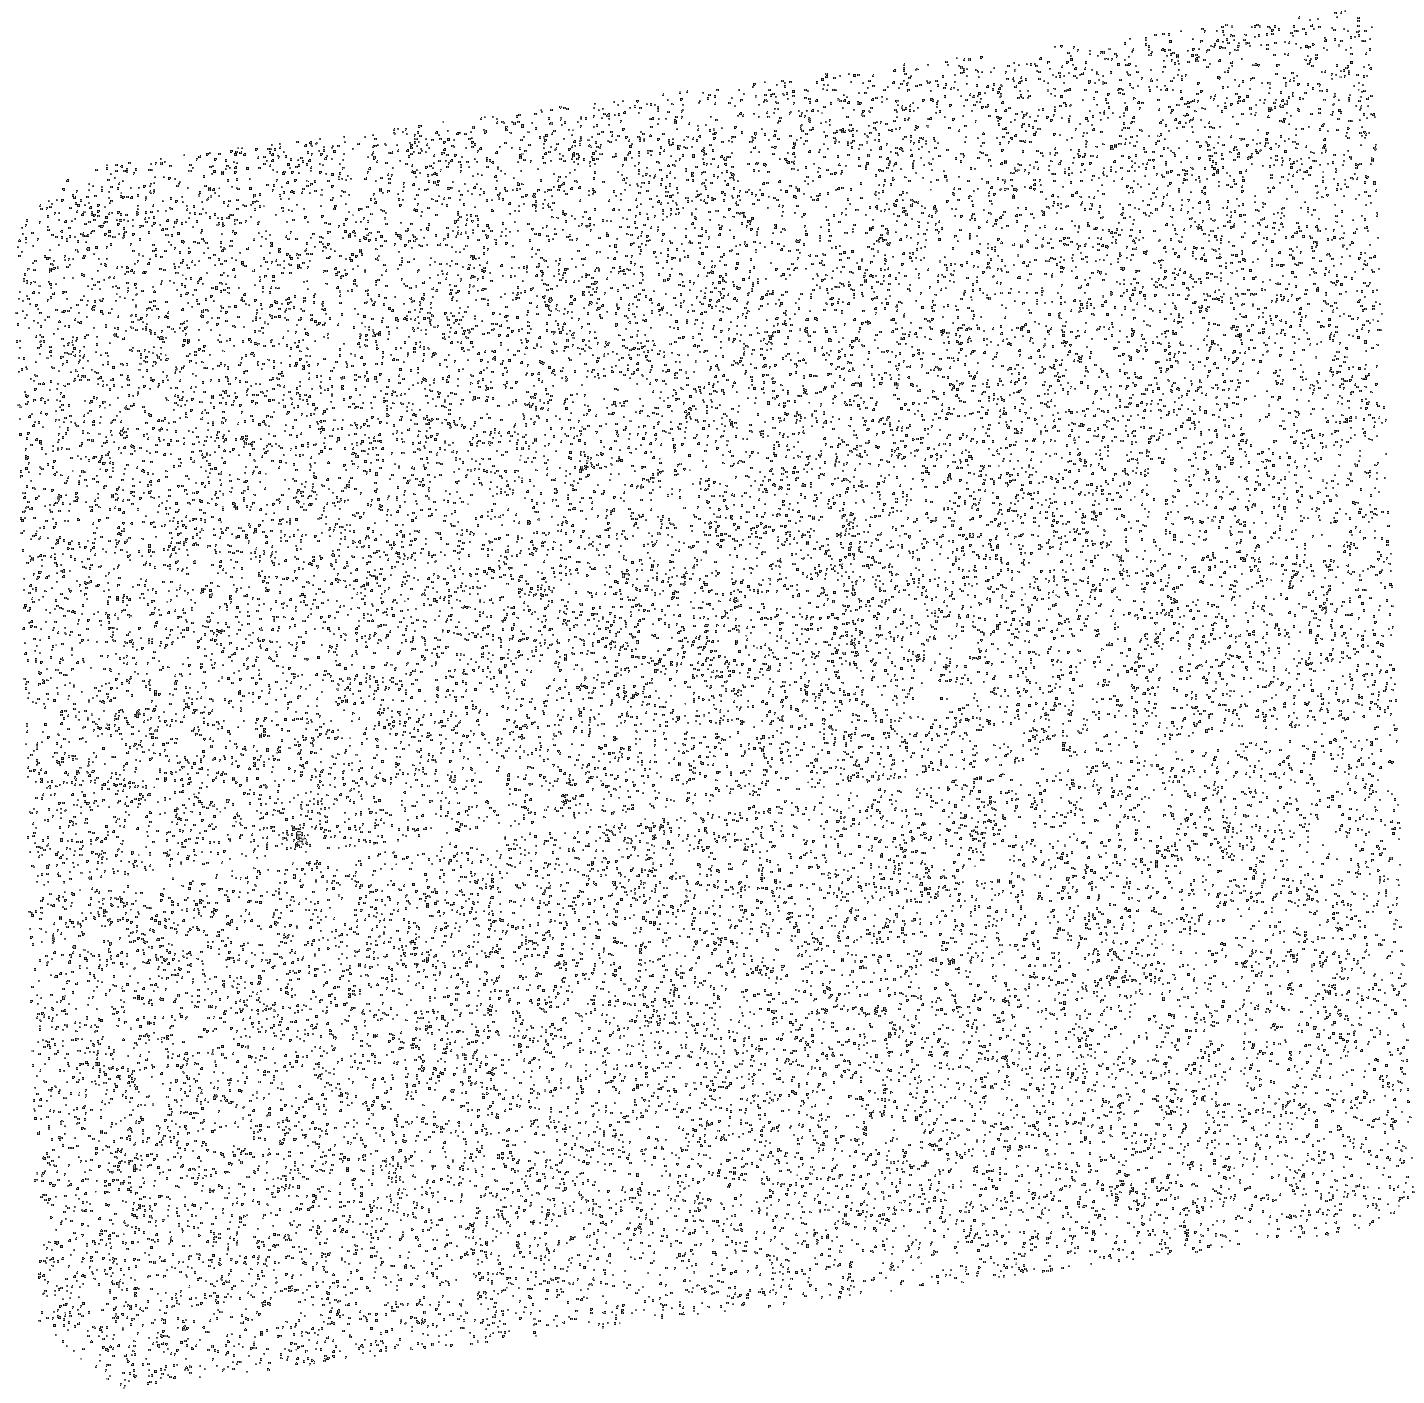
Target: PSR-J2124-3358. Instrument: ACS/SBC. Filter: F140LP. Exposure: 20 min. Observation ID: hst_13783_08_acs_sbc_f140lp_jcko08

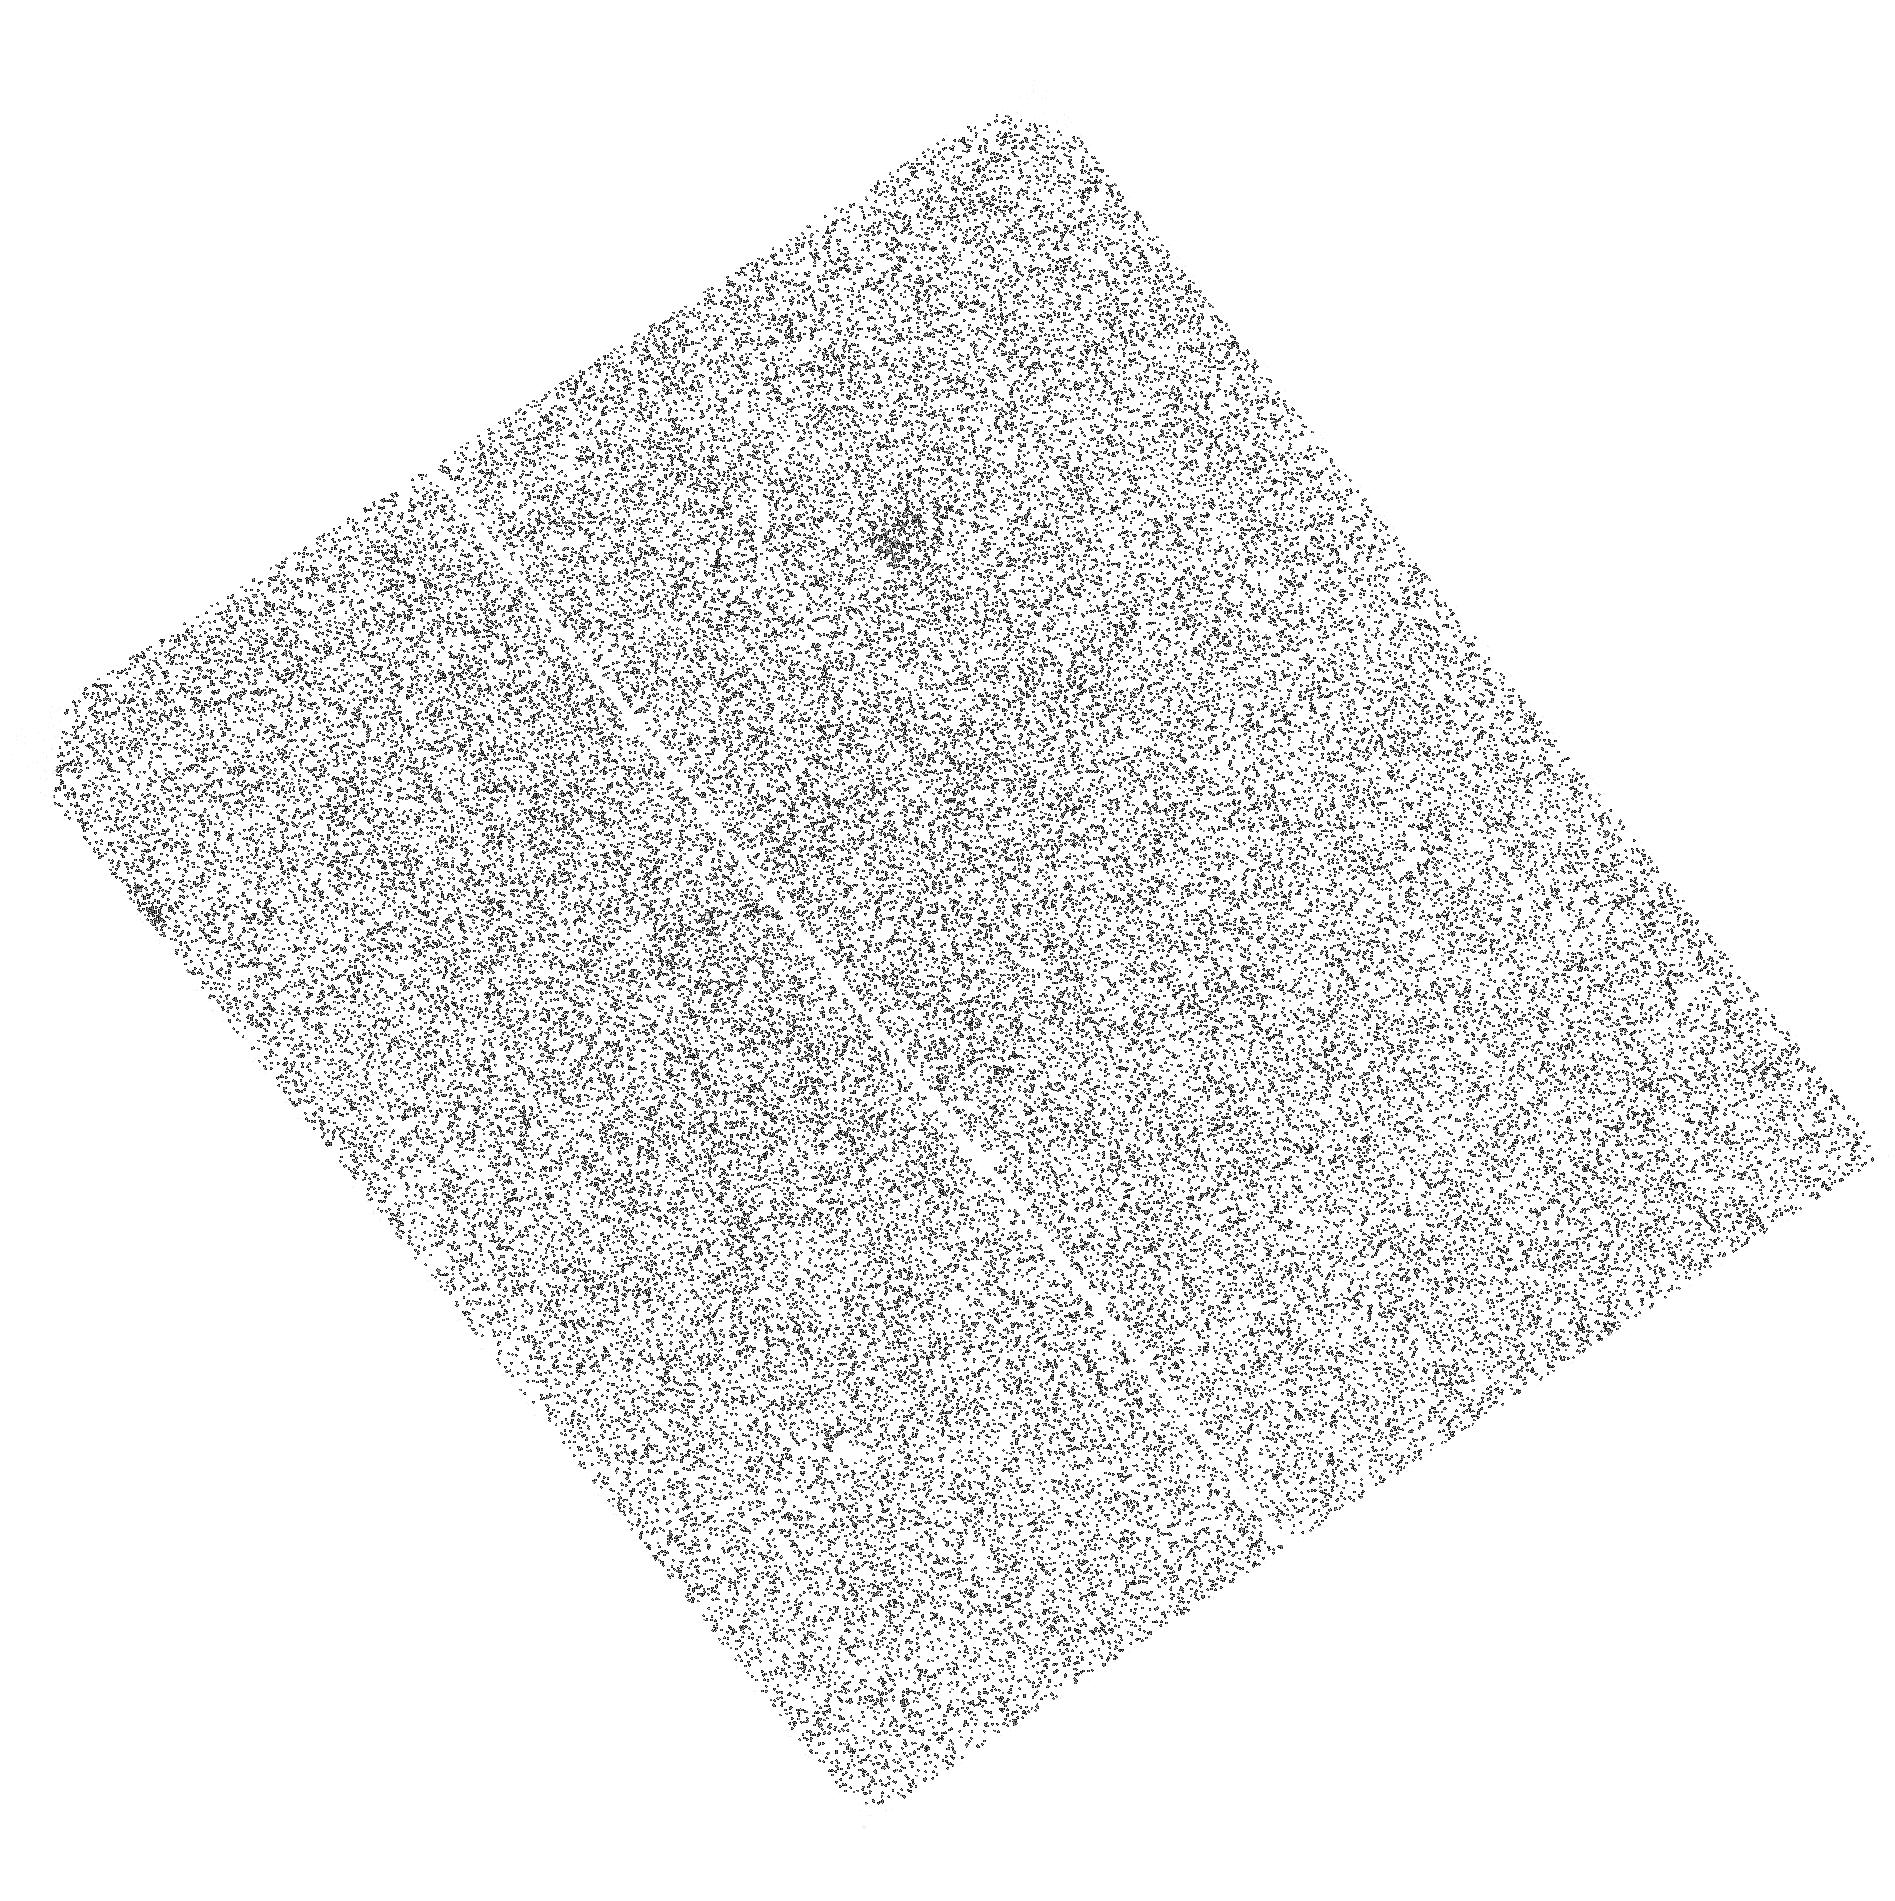
Target: PSR-J2144-3933. Instrument: ACS/SBC. Filter: F125LP. Exposure: 1 h. Observation ID: hst_13783_06_acs_sbc_f125lp_jcko06

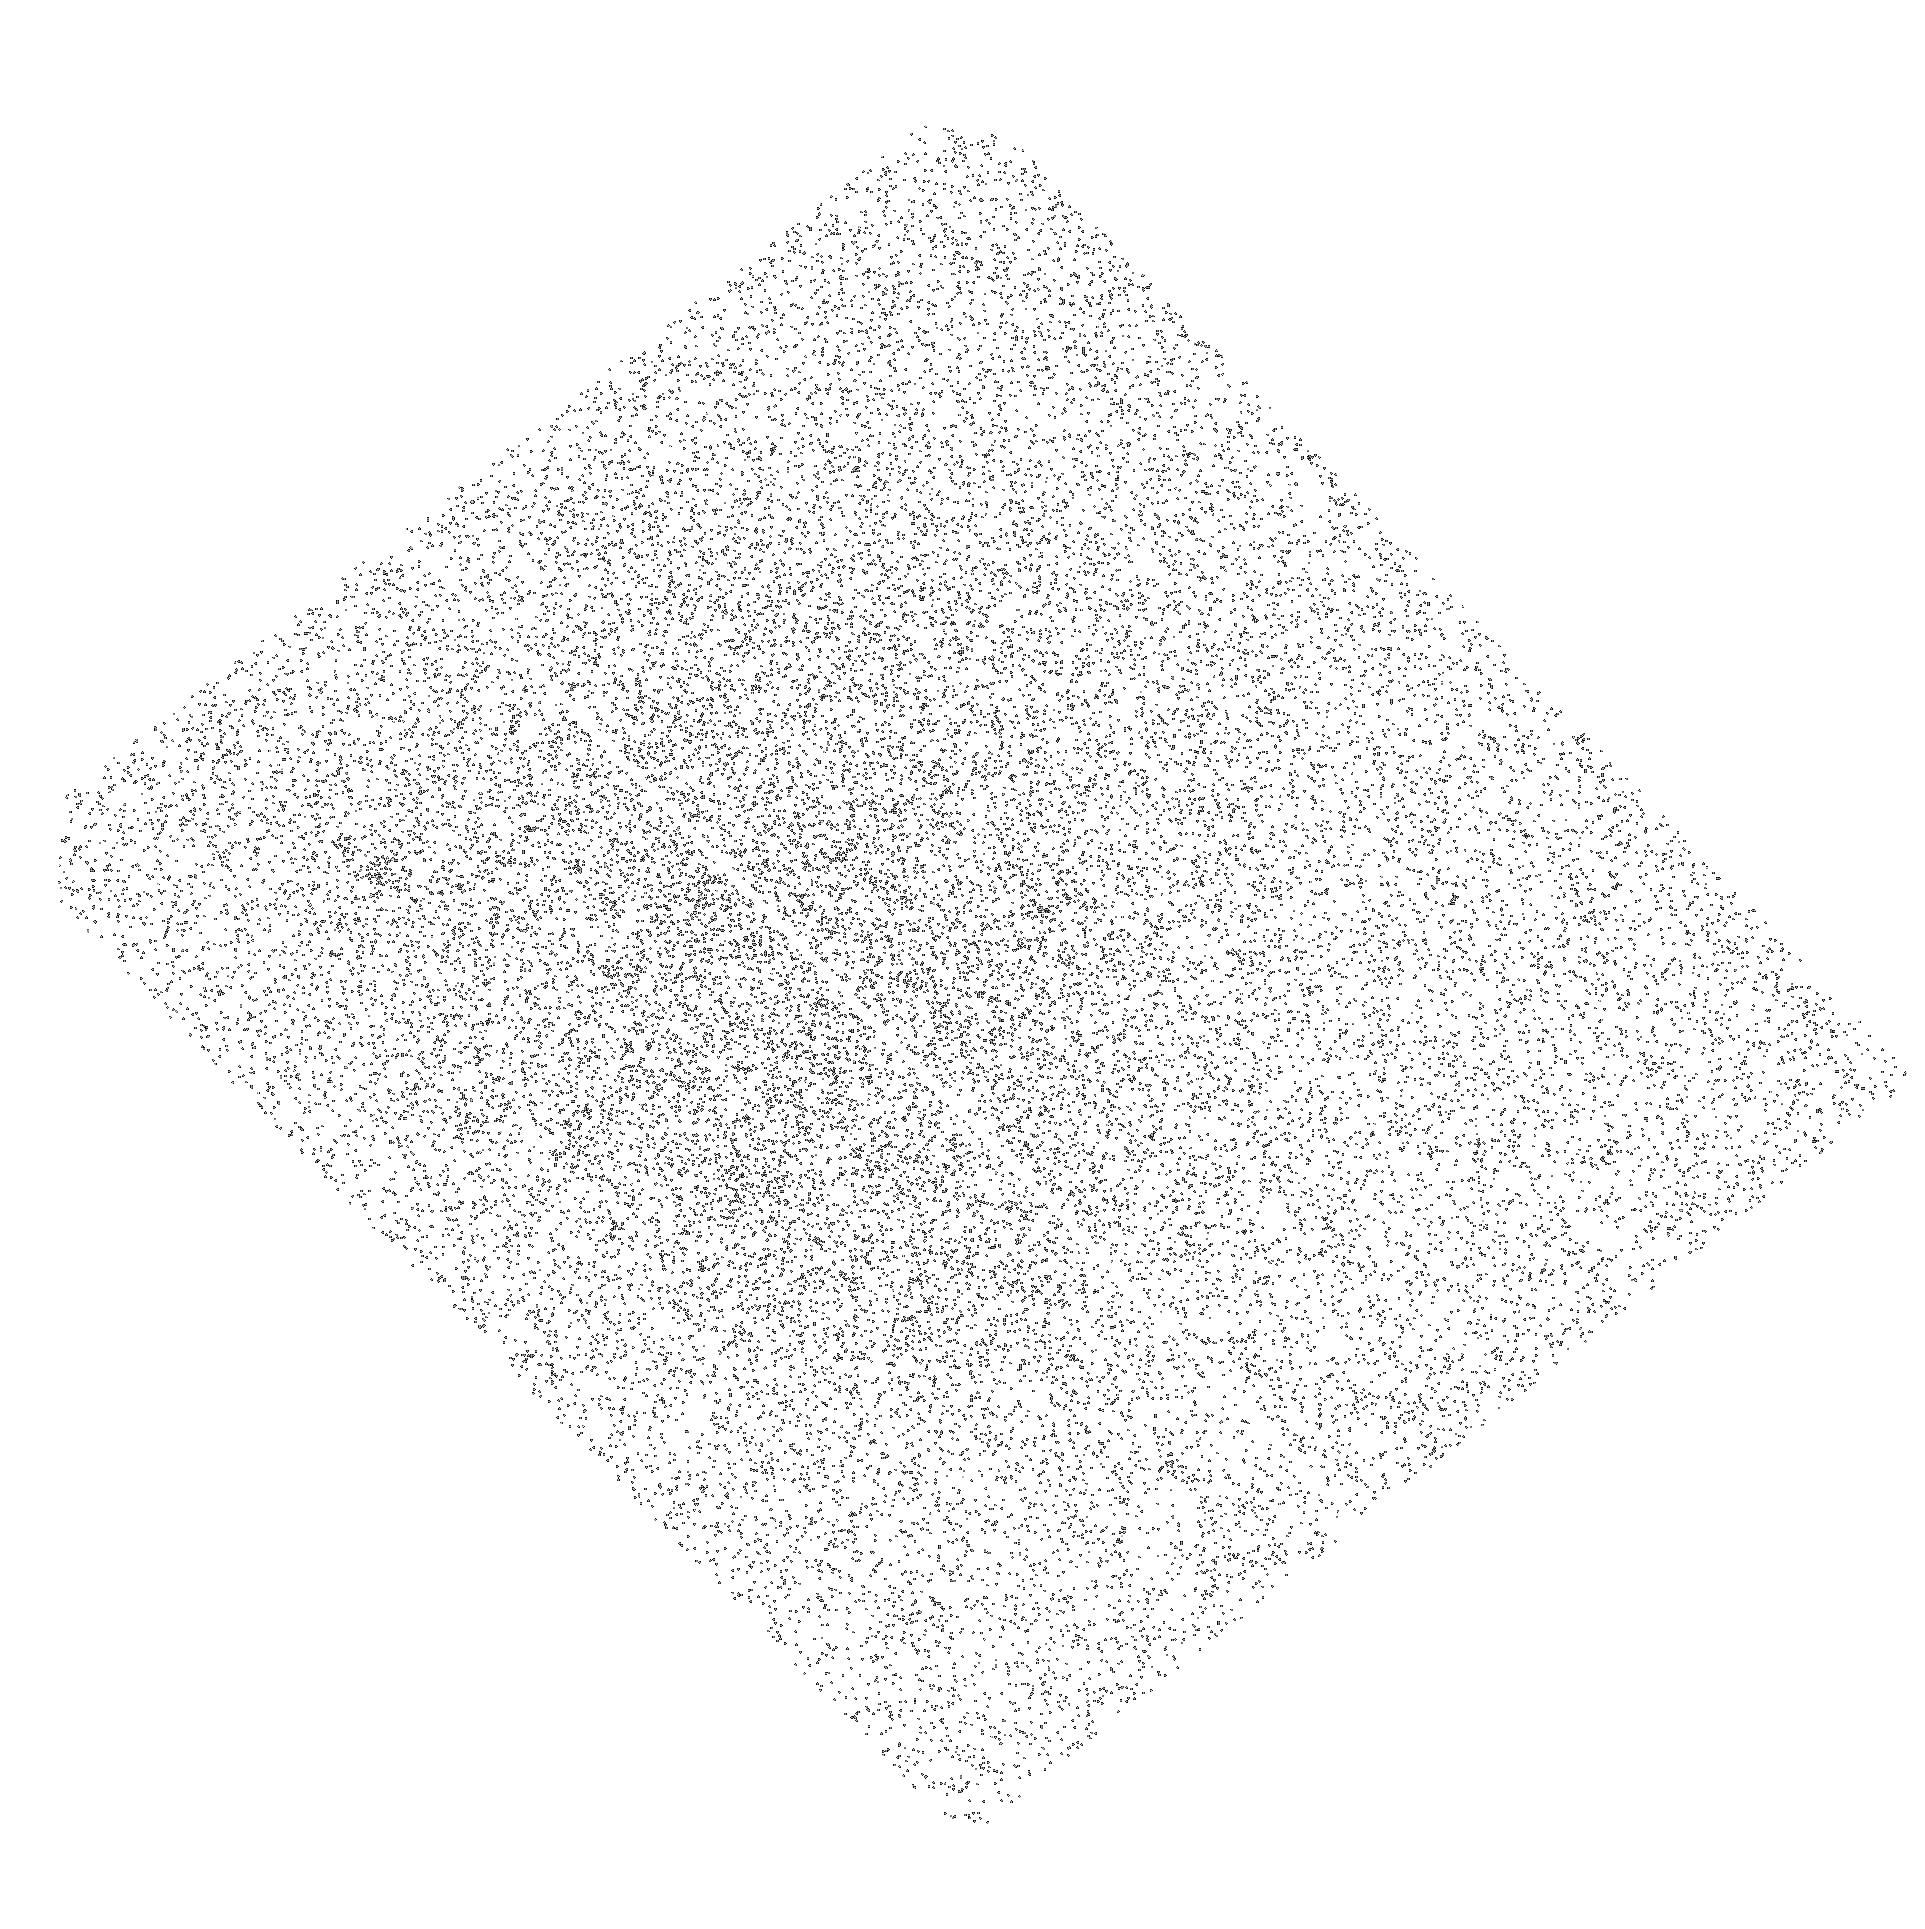
Target: PSR-B0950+08. Instrument: ACS/SBC. Filter: F140LP. Exposure: 20 min. Observation ID: hst_13783_07_acs_sbc_f140lp_jcko07

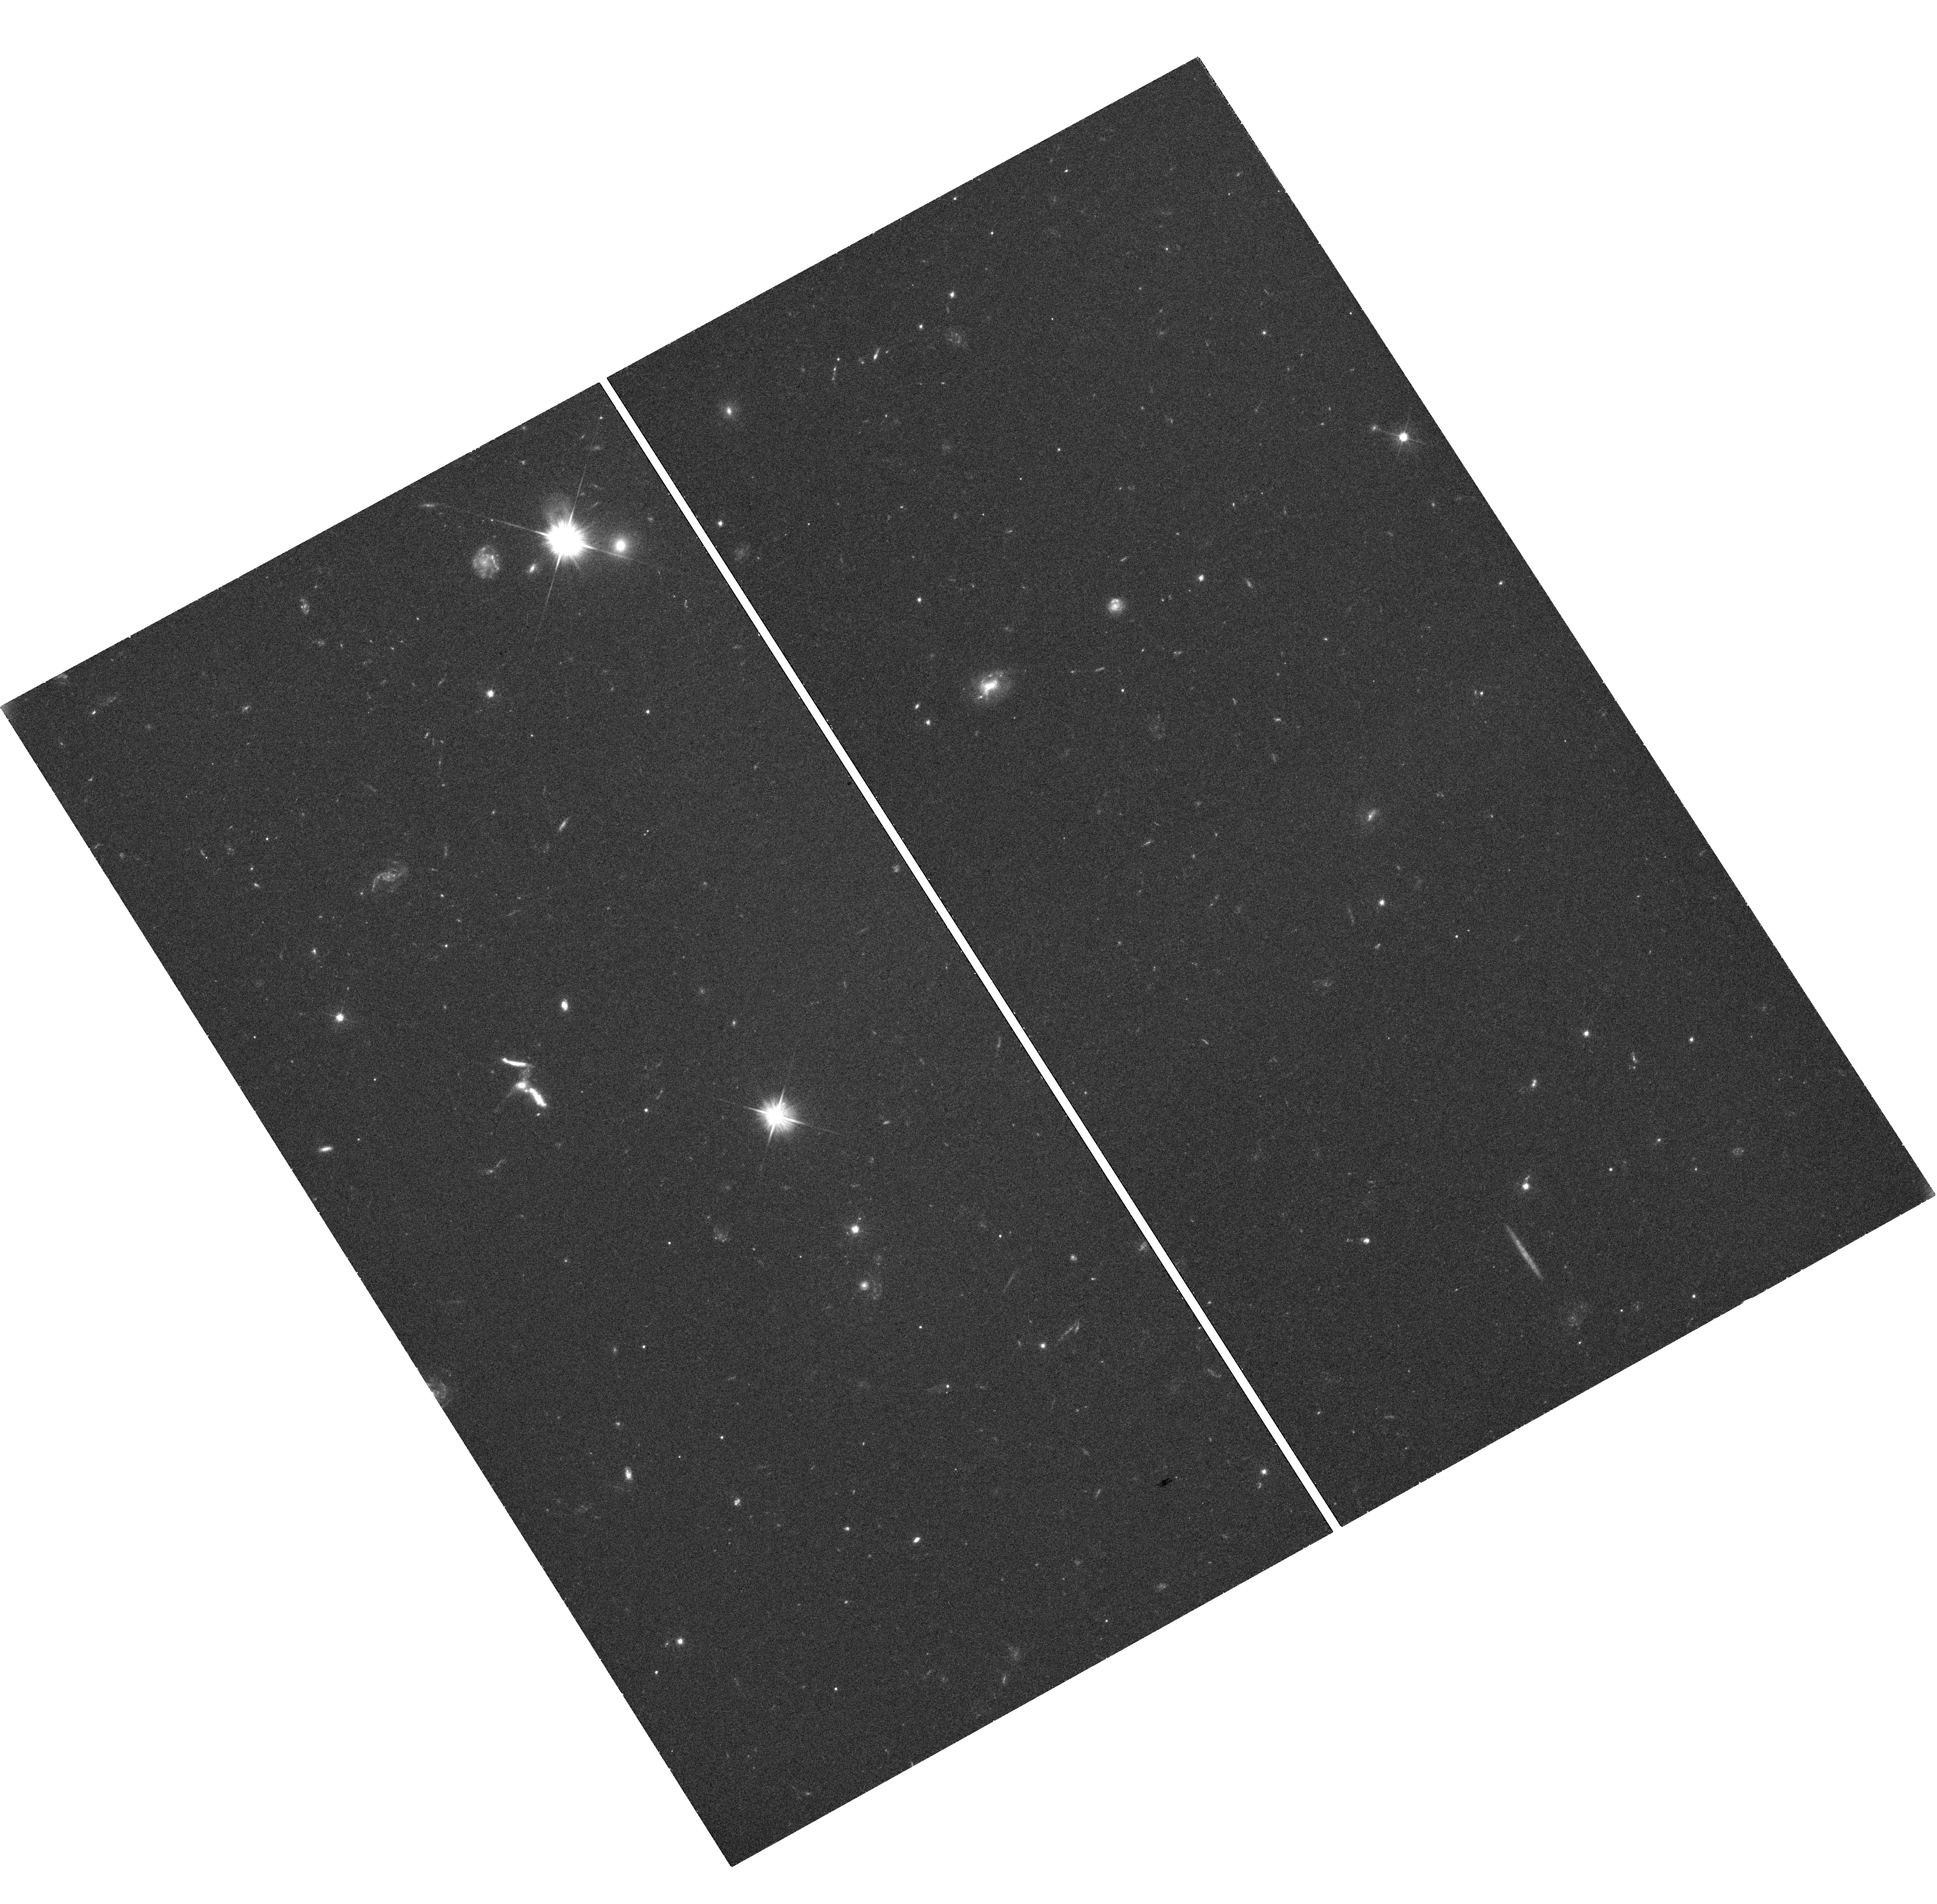
Target: PSR-J2124-3358. Instrument: WFC3/UVIS. Filter: F475X. Exposure: 42 min. Observation ID: hst_13783_05_wfc3_uvis_f475x_icko05

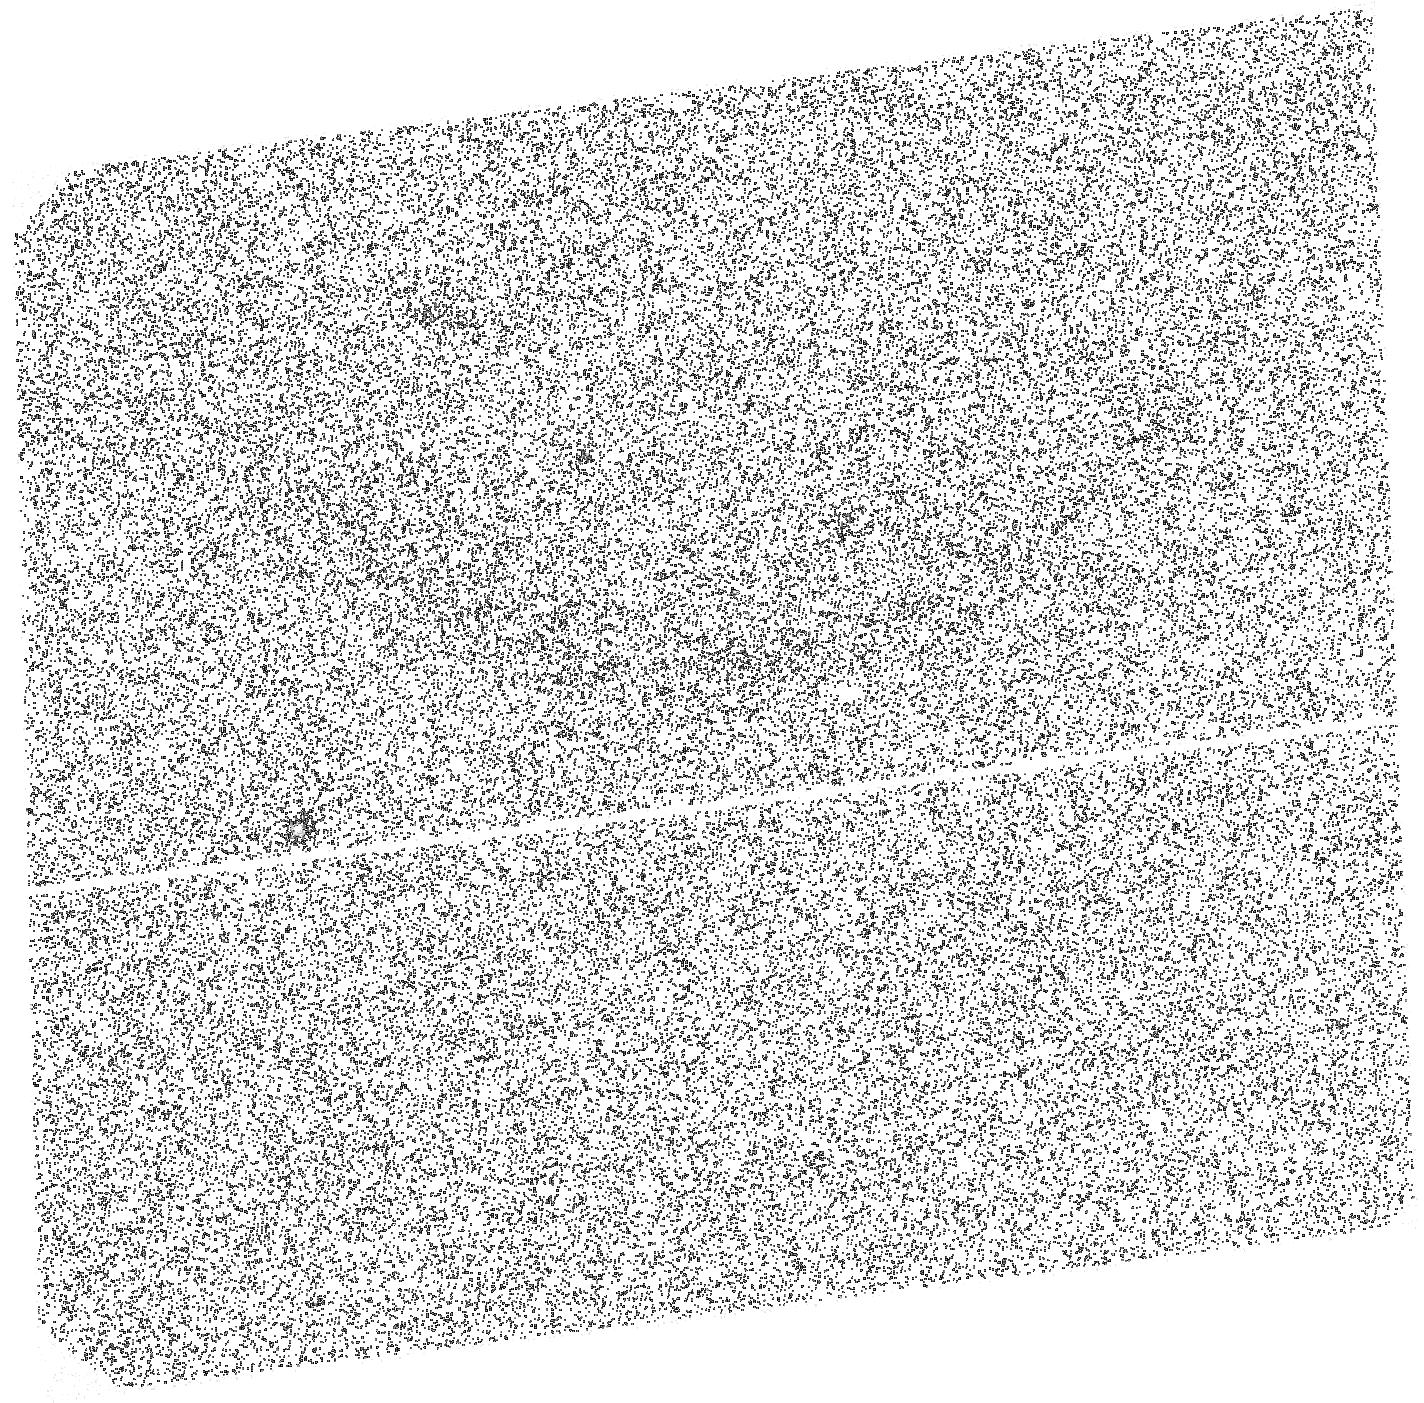
Target: PSR-J2124-3358. Instrument: ACS/SBC. Filter: F125LP. Exposure: 1 h. Observation ID: hst_13783_08_acs_sbc_f125lp_jcko08

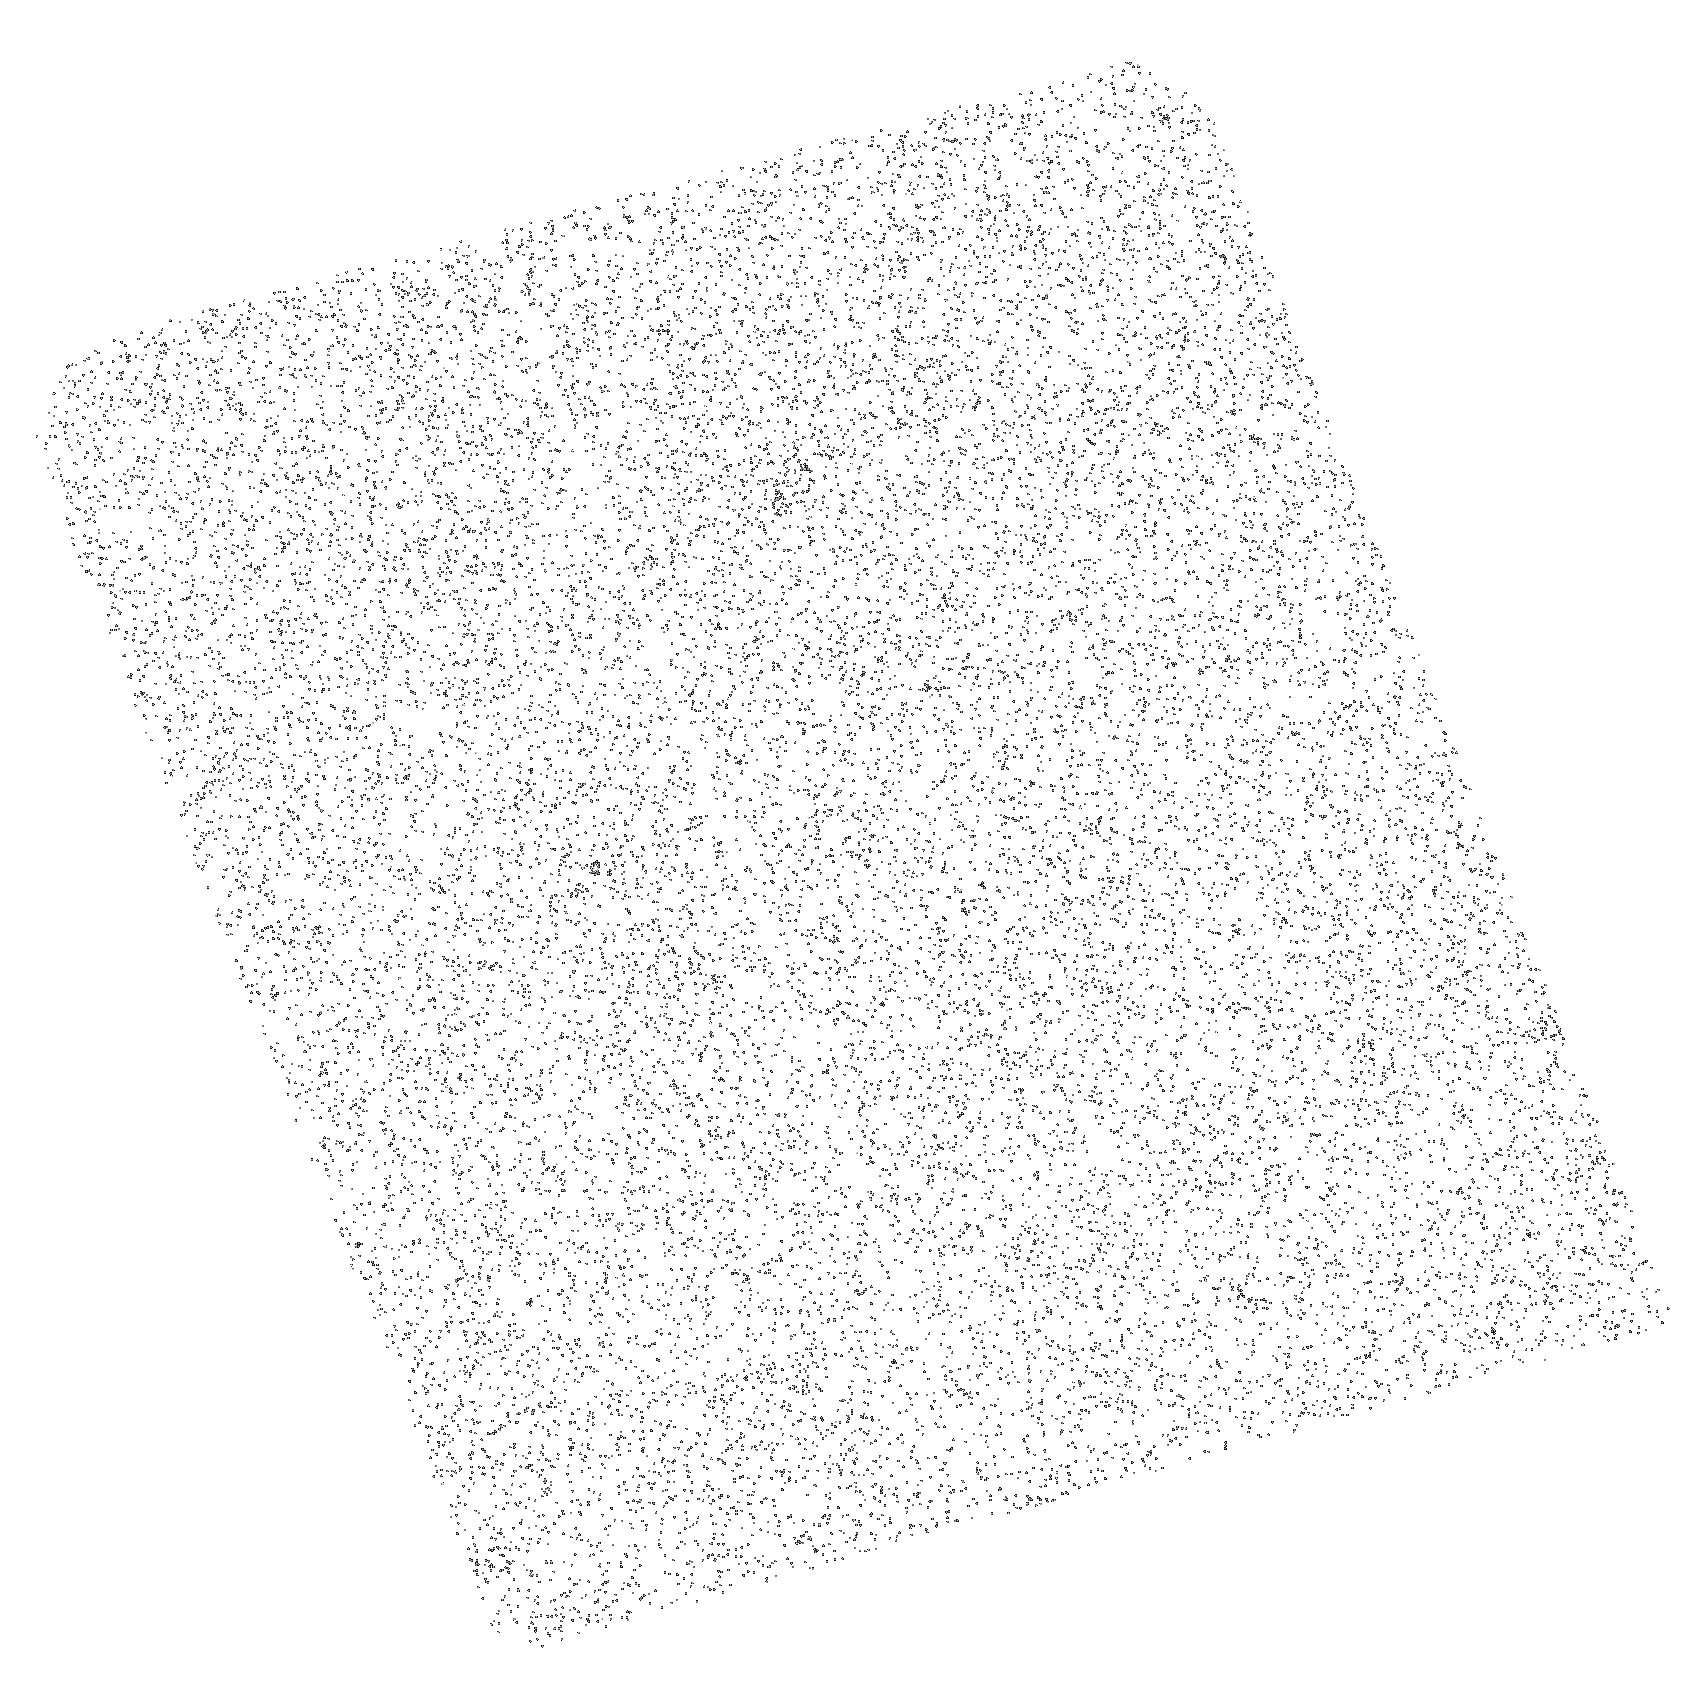
Target: PSR-J2144-3933. Instrument: ACS/SBC. Filter: F140LP. Exposure: 21 min. Observation ID: hst_13783_01_acs_sbc_f140lp_jcko01

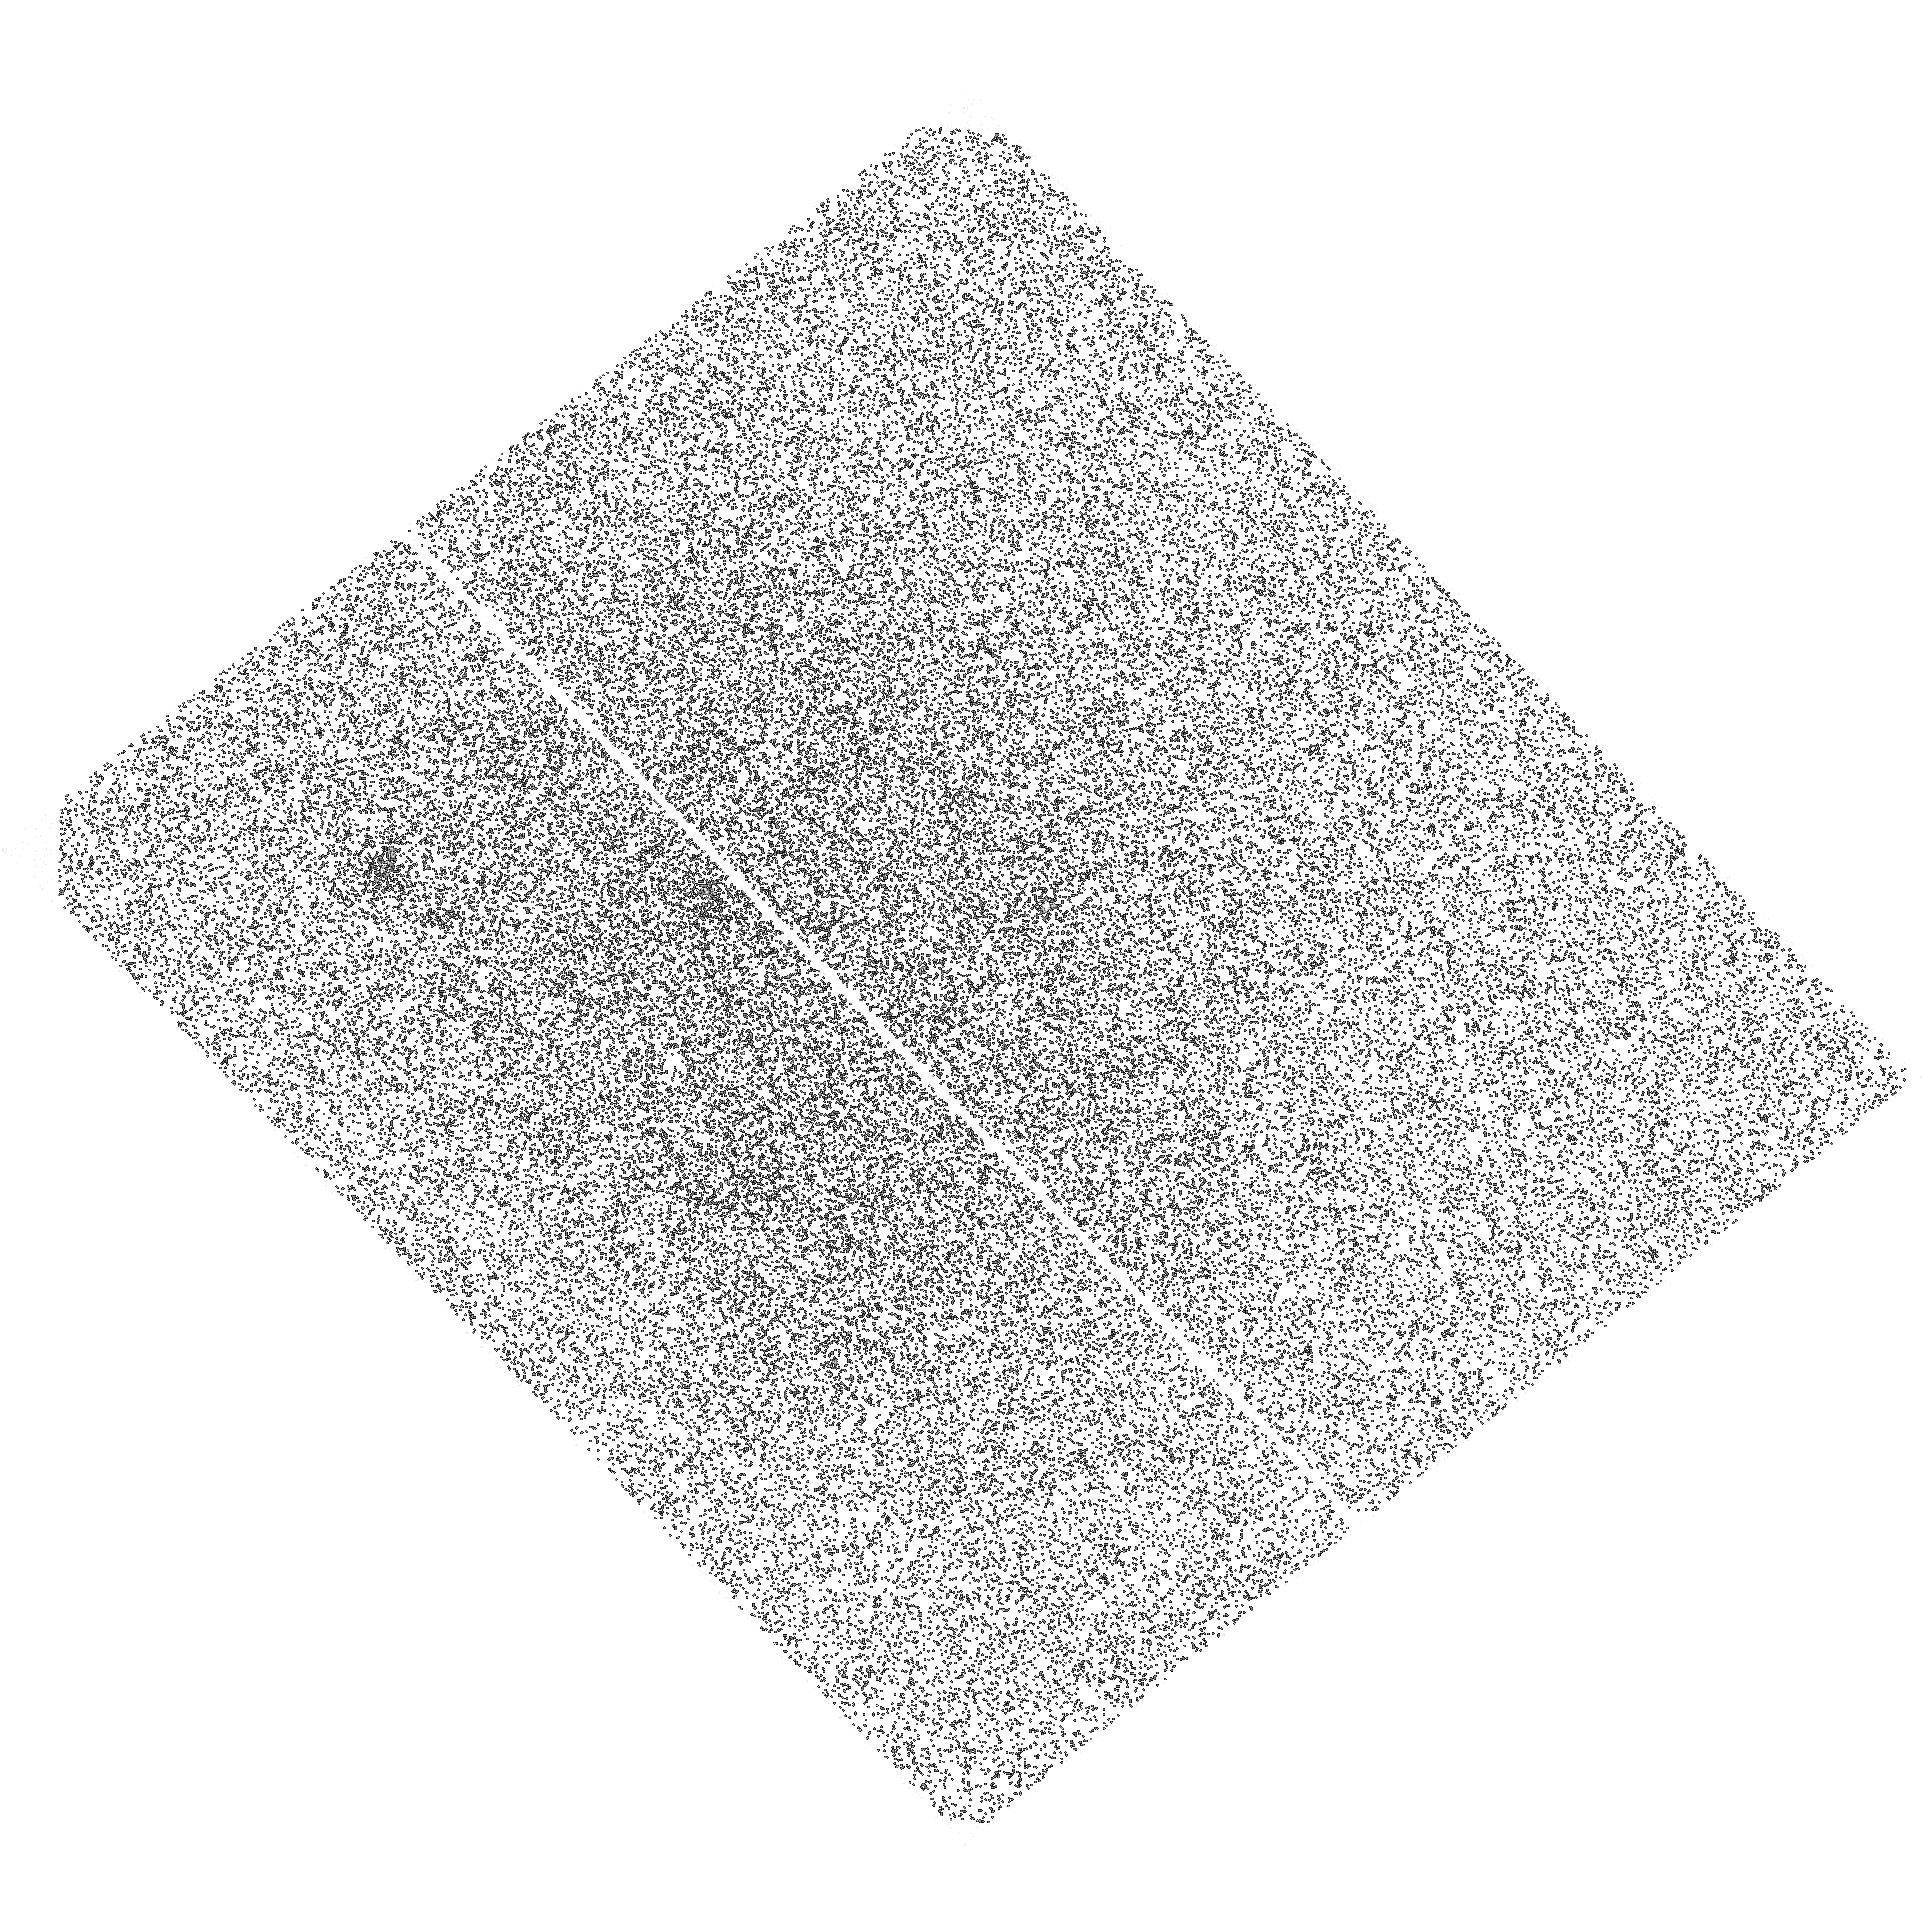
Target: PSR-B0950+08. Instrument: ACS/SBC. Filter: F125LP. Exposure: 1 h. Observation ID: hst_13783_07_acs_sbc_f125lp_jcko07

Thermal evolution of old neutron stars (PI: Pavlov, George G.)

We propose the first observational study of the thermal evolution of old neutron stars (NSs) through far-UV observations of three nearby pulsars in the age range from 17 Myr to 6 Gyr. The cooling history of younger NSs is being mapped out in the X-rays, providing important information on the properties of the super-dense matter in the NS interiors. However, only one old NS, millisecond PSR J0437-4715, has so far revealed its thermal emission, which has been detected with HST in the far-UV. The observed high temperature of about 1.5*10^5 K unavoidably requires a heating mechanism to operate in the old NS interiors. Two possible heating mechanisms have been identified, but their relative importance and parameters, which depend on poorly understood properties of the NS matter, are currently unclear. The proposed program will discriminate between the competing heating models and help constrain the properties of matter under extreme physical conditions, such as neutron and proton superfluidity and frictional forces between the superfluid vortices and the crustal solid. Observations of the far-UV surface emission of old NSs, undetectable from the ground, is the only way to establish their long-term thermal evolution (cooling curves) and so probe the cooling/heating mechanisms and the properties of matter at super-high densities. Therefore, the UV capabilities of the HST offer a unique opportunity to carry out such a study, which will be a long-lasting legacy of HST.